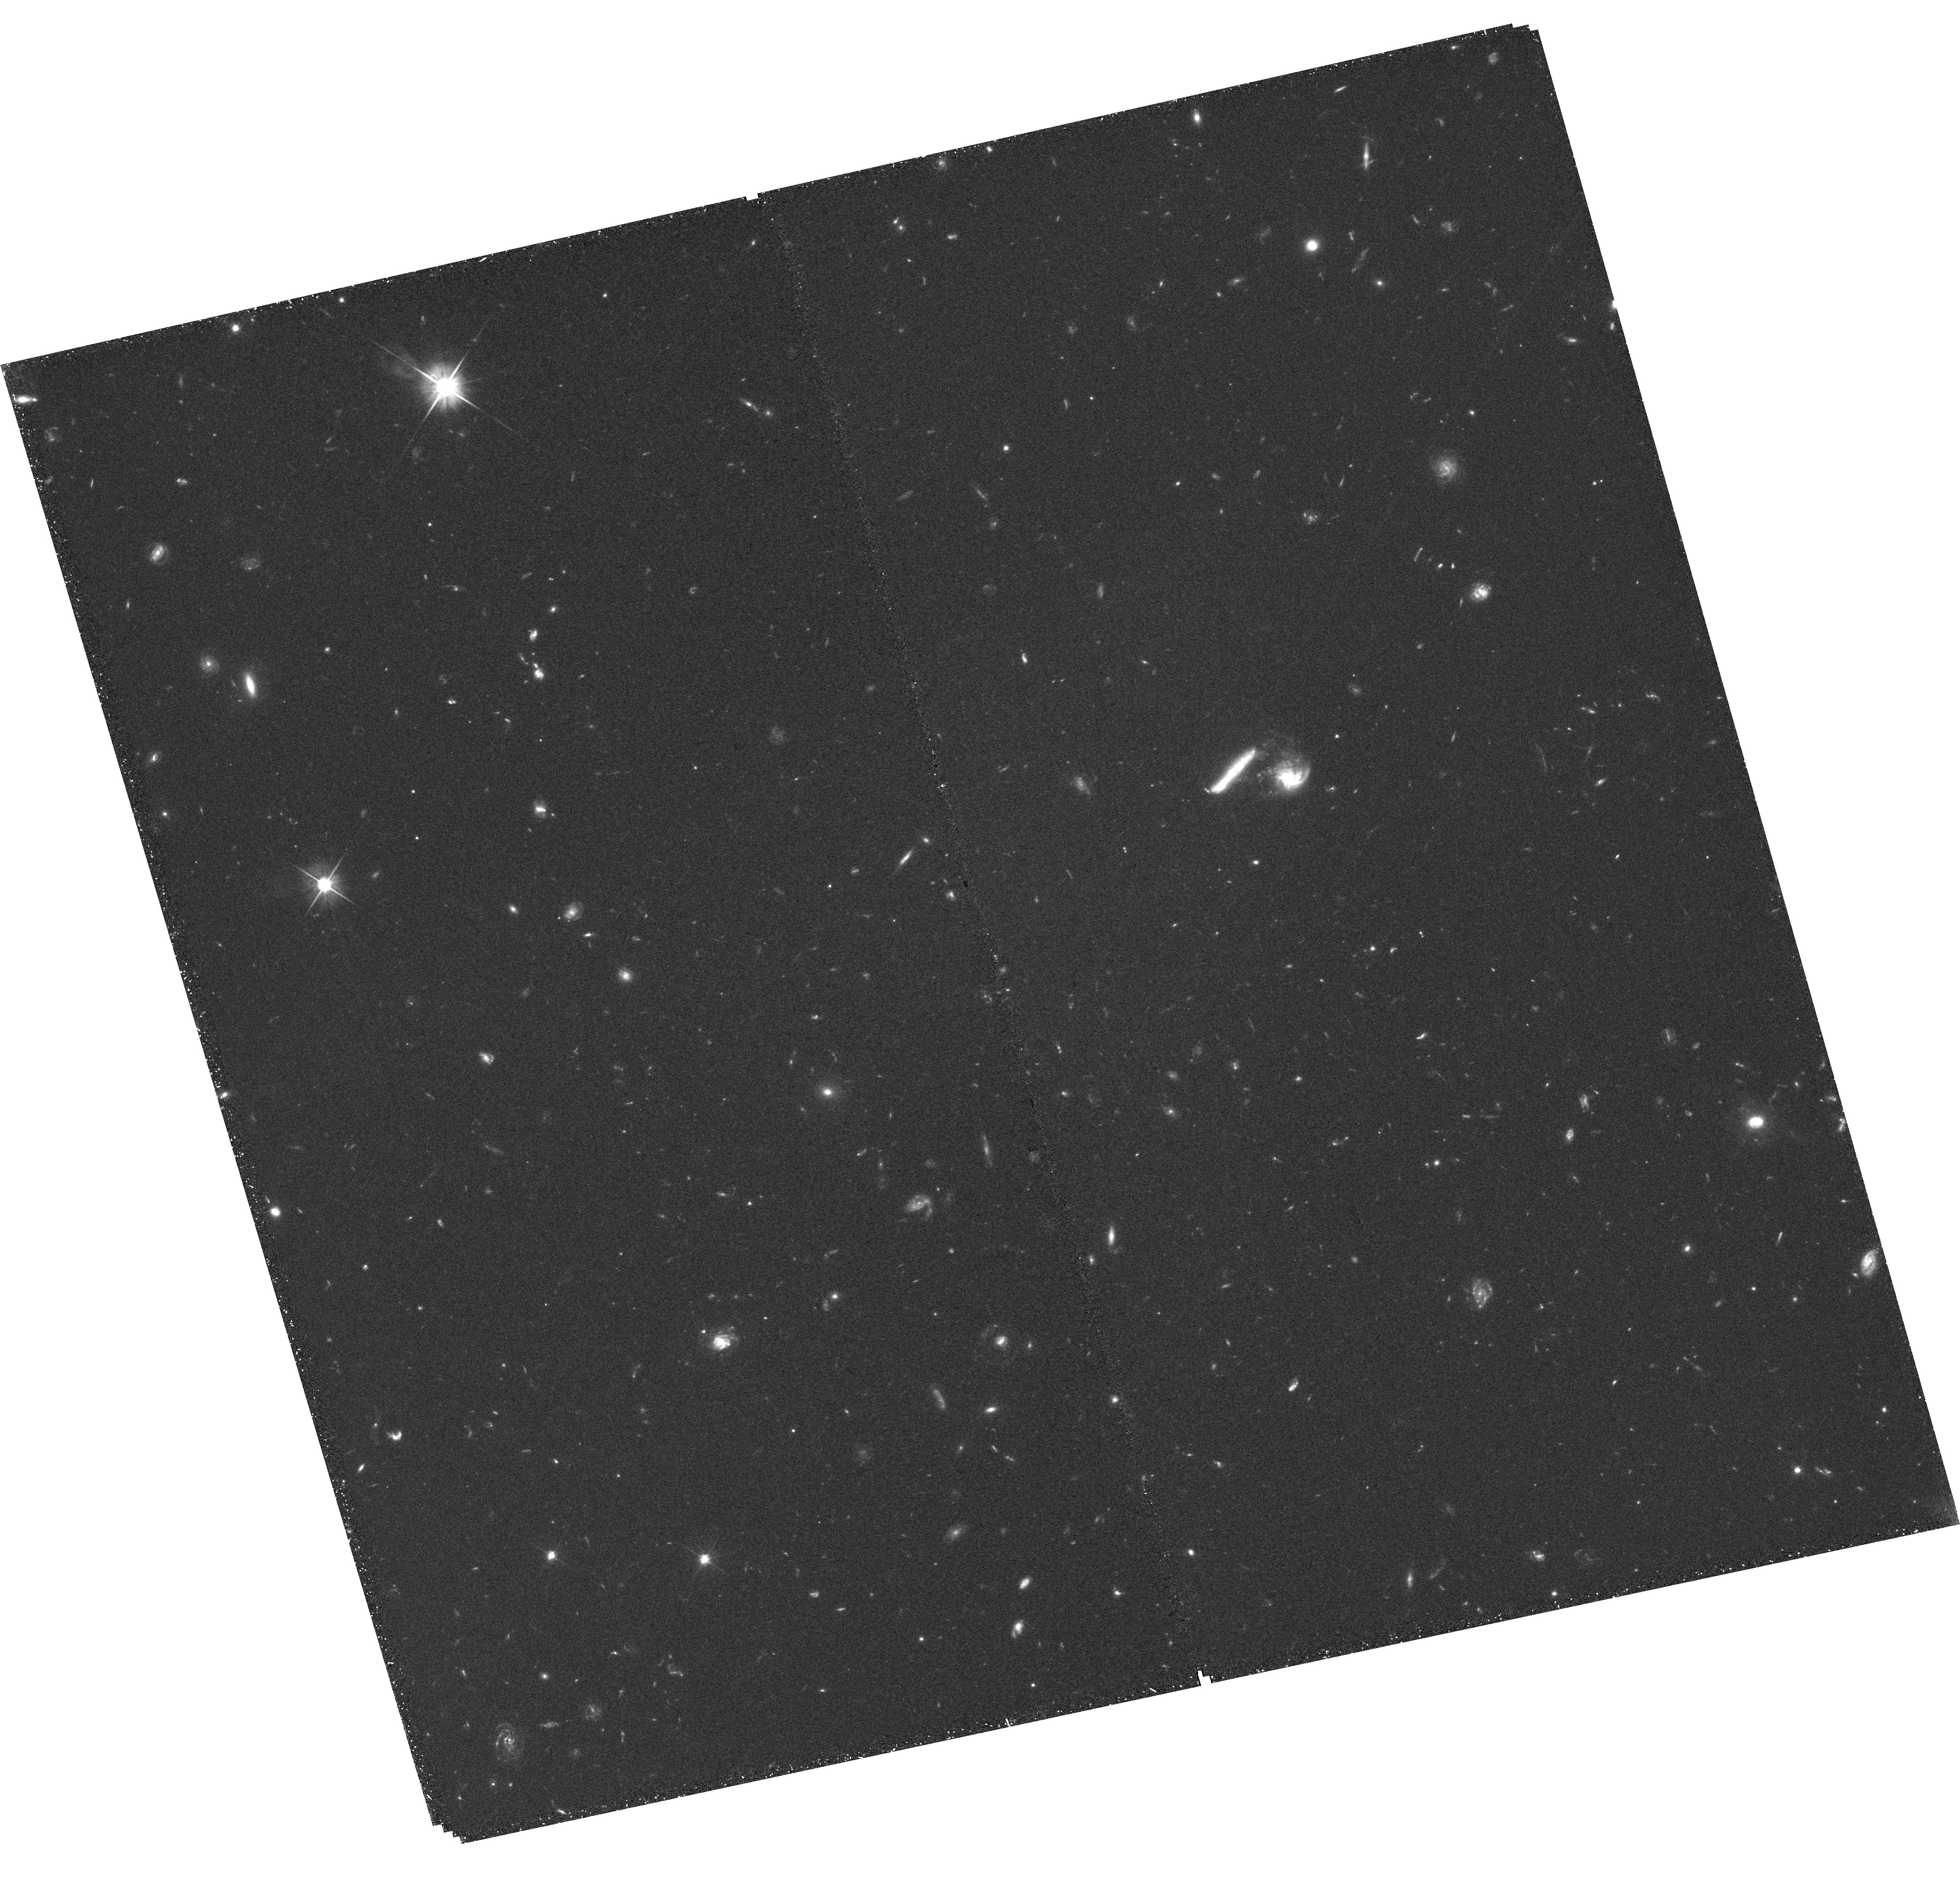
Target: FRB20220610A. Instrument: WFC3/UVIS. Filter: F606W. Exposure: 1.4 h. Observation ID: hst_17277_01_wfc3_uvis_f606w_if3601

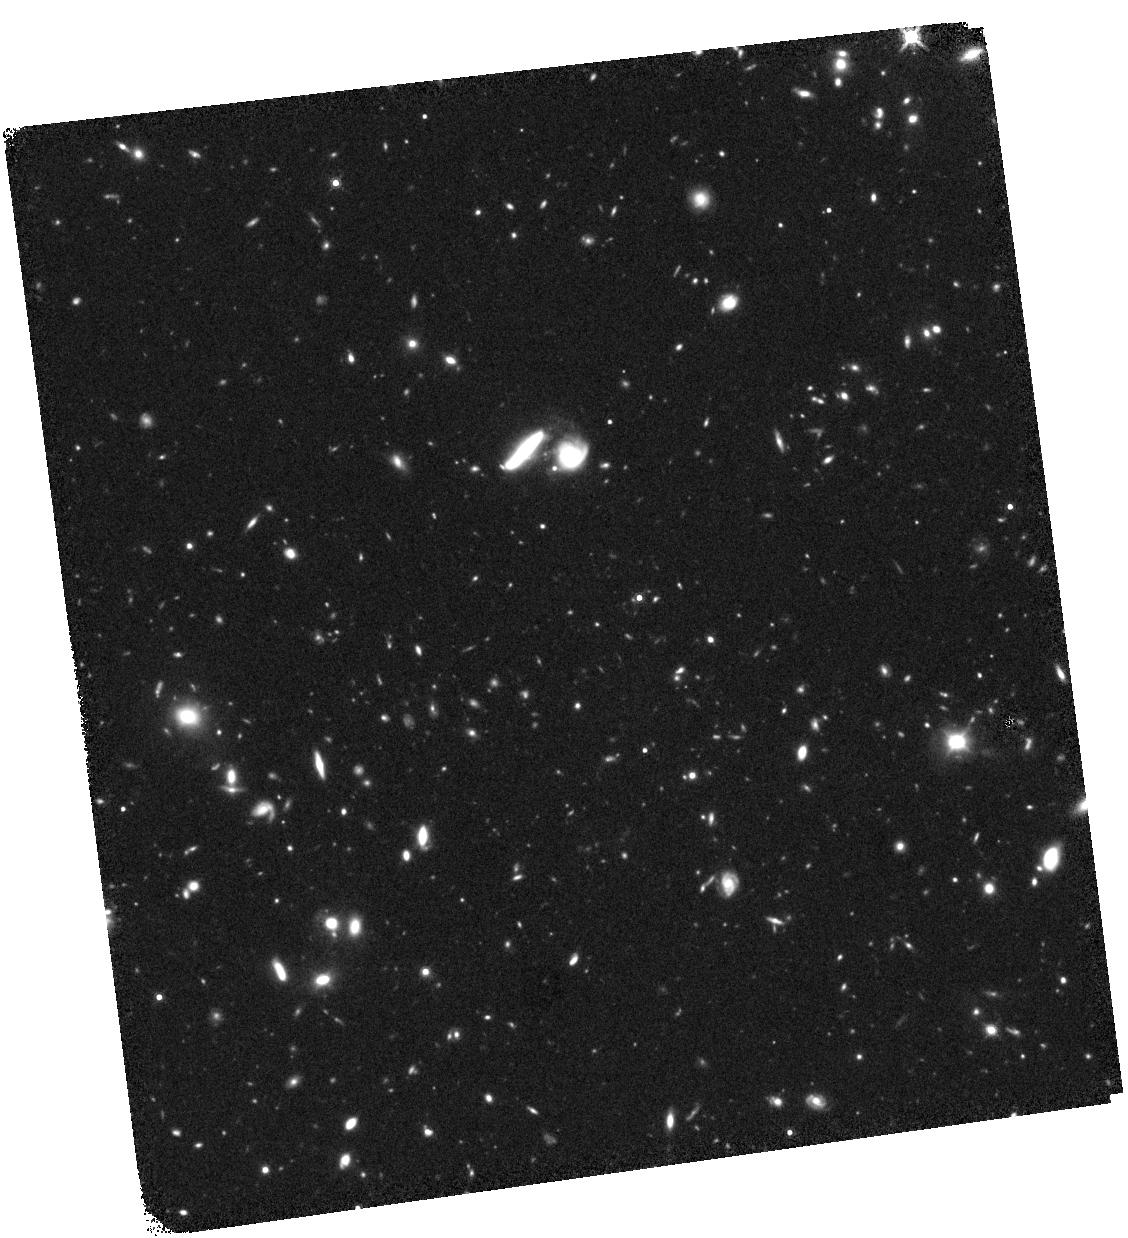
Target: FRB20220610A. Instrument: WFC3/IR. Filter: F160W. Exposure: 1.3 h. Observation ID: hst_17277_02_wfc3_ir_f160w_if3602

Spatially Resolving the First z>1 Fast Radio Burst Host Galaxy (PI: Gordon, Alexa)

Fast radio bursts (FRBs) are bright millisecond pulses that are prolific in the universe but have uncertain progenitors. The recent localization of FRB 20220610A to a z~1 host galaxy marked a new era in FRB science. As the furthest securely-localized FRB to date by a factor of two and most energetic by a factor of four, this burst is already revolutionizing our understanding of these events. In particular, this FRB directly probed ionized gas and magnetic fields in the intergalactic medium to times approaching the peak of cosmic star formation. Given the uncertainty of FRB progenitors, host galaxy environments offer vital clues. However, current ground-based imaging of FRB 20220610A reveals a complex host galaxy structure, suggestive of multiple galaxies and possibly indicative of an ongoing galaxy merger. As these data cannot resolve the components individually, we propose 4 orbits of HST imaging to discern the true morphology of this system, potentially uncover signs of a galaxy-scale merger, and delineate how this FRB traces its host galaxy's star formation and stellar mass distributions. These observations will give clear context for the proper interpretation of the ground-based observations and provide a key puzzle piece to the first FRB at z~1.